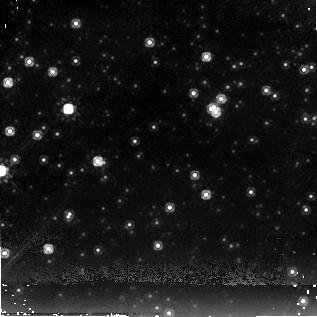
Target: RCW103CCO
Instrument: NICMOS/NIC2
Filter: F205W
Exposure: 17 min
Observation ID: n8c501060

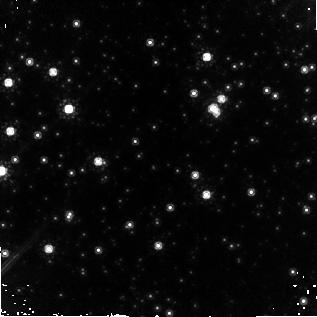
Target: RCW103CCO
Instrument: NICMOS/NIC2
Filter: F160W
Exposure: 43 min
Observation ID: n8c501010

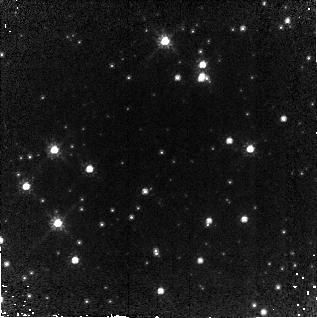
Target: RCW103CCO
Instrument: NICMOS/NIC2
Filter: F110W
Exposure: 16 min
Observation ID: n8c502050

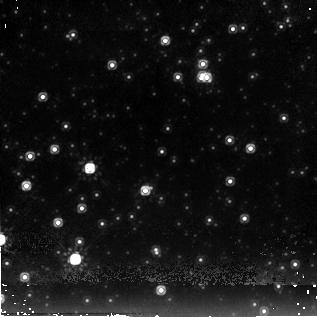
Target: RCW103CCO
Instrument: NICMOS/NIC2
Filter: F205W
Exposure: 17 min
Observation ID: n8c502060

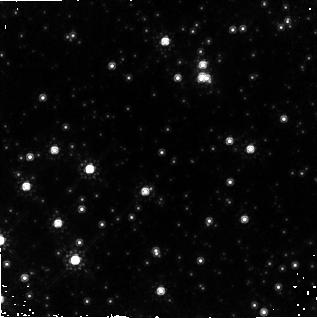
Target: RCW103CCO
Instrument: NICMOS/NIC2
Filter: F160W
Exposure: 43 min
Observation ID: n8c502020

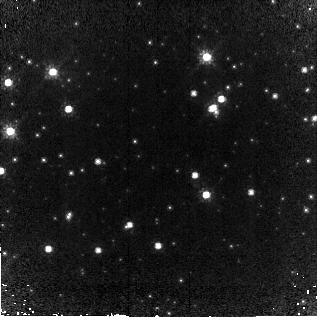
Target: RCW103CCO
Instrument: NICMOS/NIC2
Filter: F110W
Exposure: 16 min
Observation ID: n8c501050

The Enigmatic Central Object of the RCW 103 Supernova Remnant (PI: Sanwal, Divas)

X-ray observations of the young (2, 000 yrs) supernova remnant RCW 103 have revealed an enigmatic central object, originally claimed to be an isolated neutron star. However, long-term variability and 6-hr periodicity hint that this may be an accreting neutron star or a black hole, perhaps in a low-mass X-ray binary. Previous optical observations with 4-m class telescopes failed to find an optical counterpart (R >~ 24, V >~ 25.5). Recent near-IR observations with the CTIO/OSIRIS and VLT-UT1/ISAAC revealed four objects within about 2'' radius circle around the X-ray position. One of these objects -- which is 0arcs6 from the X-ray source position -- is a plausible candidate for the IR counterpart of the X-ray source. To verify this hypothesis and understand the nature of the X-ray source, we propose deep imaging with NICMOS. An IR counterpart, variable at the X-ray period, and with brightness and broad-band spectrum consistent with a stellar object, would identify the source as an accreting binary with a subluminous companion. This would be the first discovery of a binary system inside a young SNR. Alternatively, a faint counterpart with a peculiar spectrum would indicate the presence of a long-hypothesized residual disk leftover after the supernova explosion.